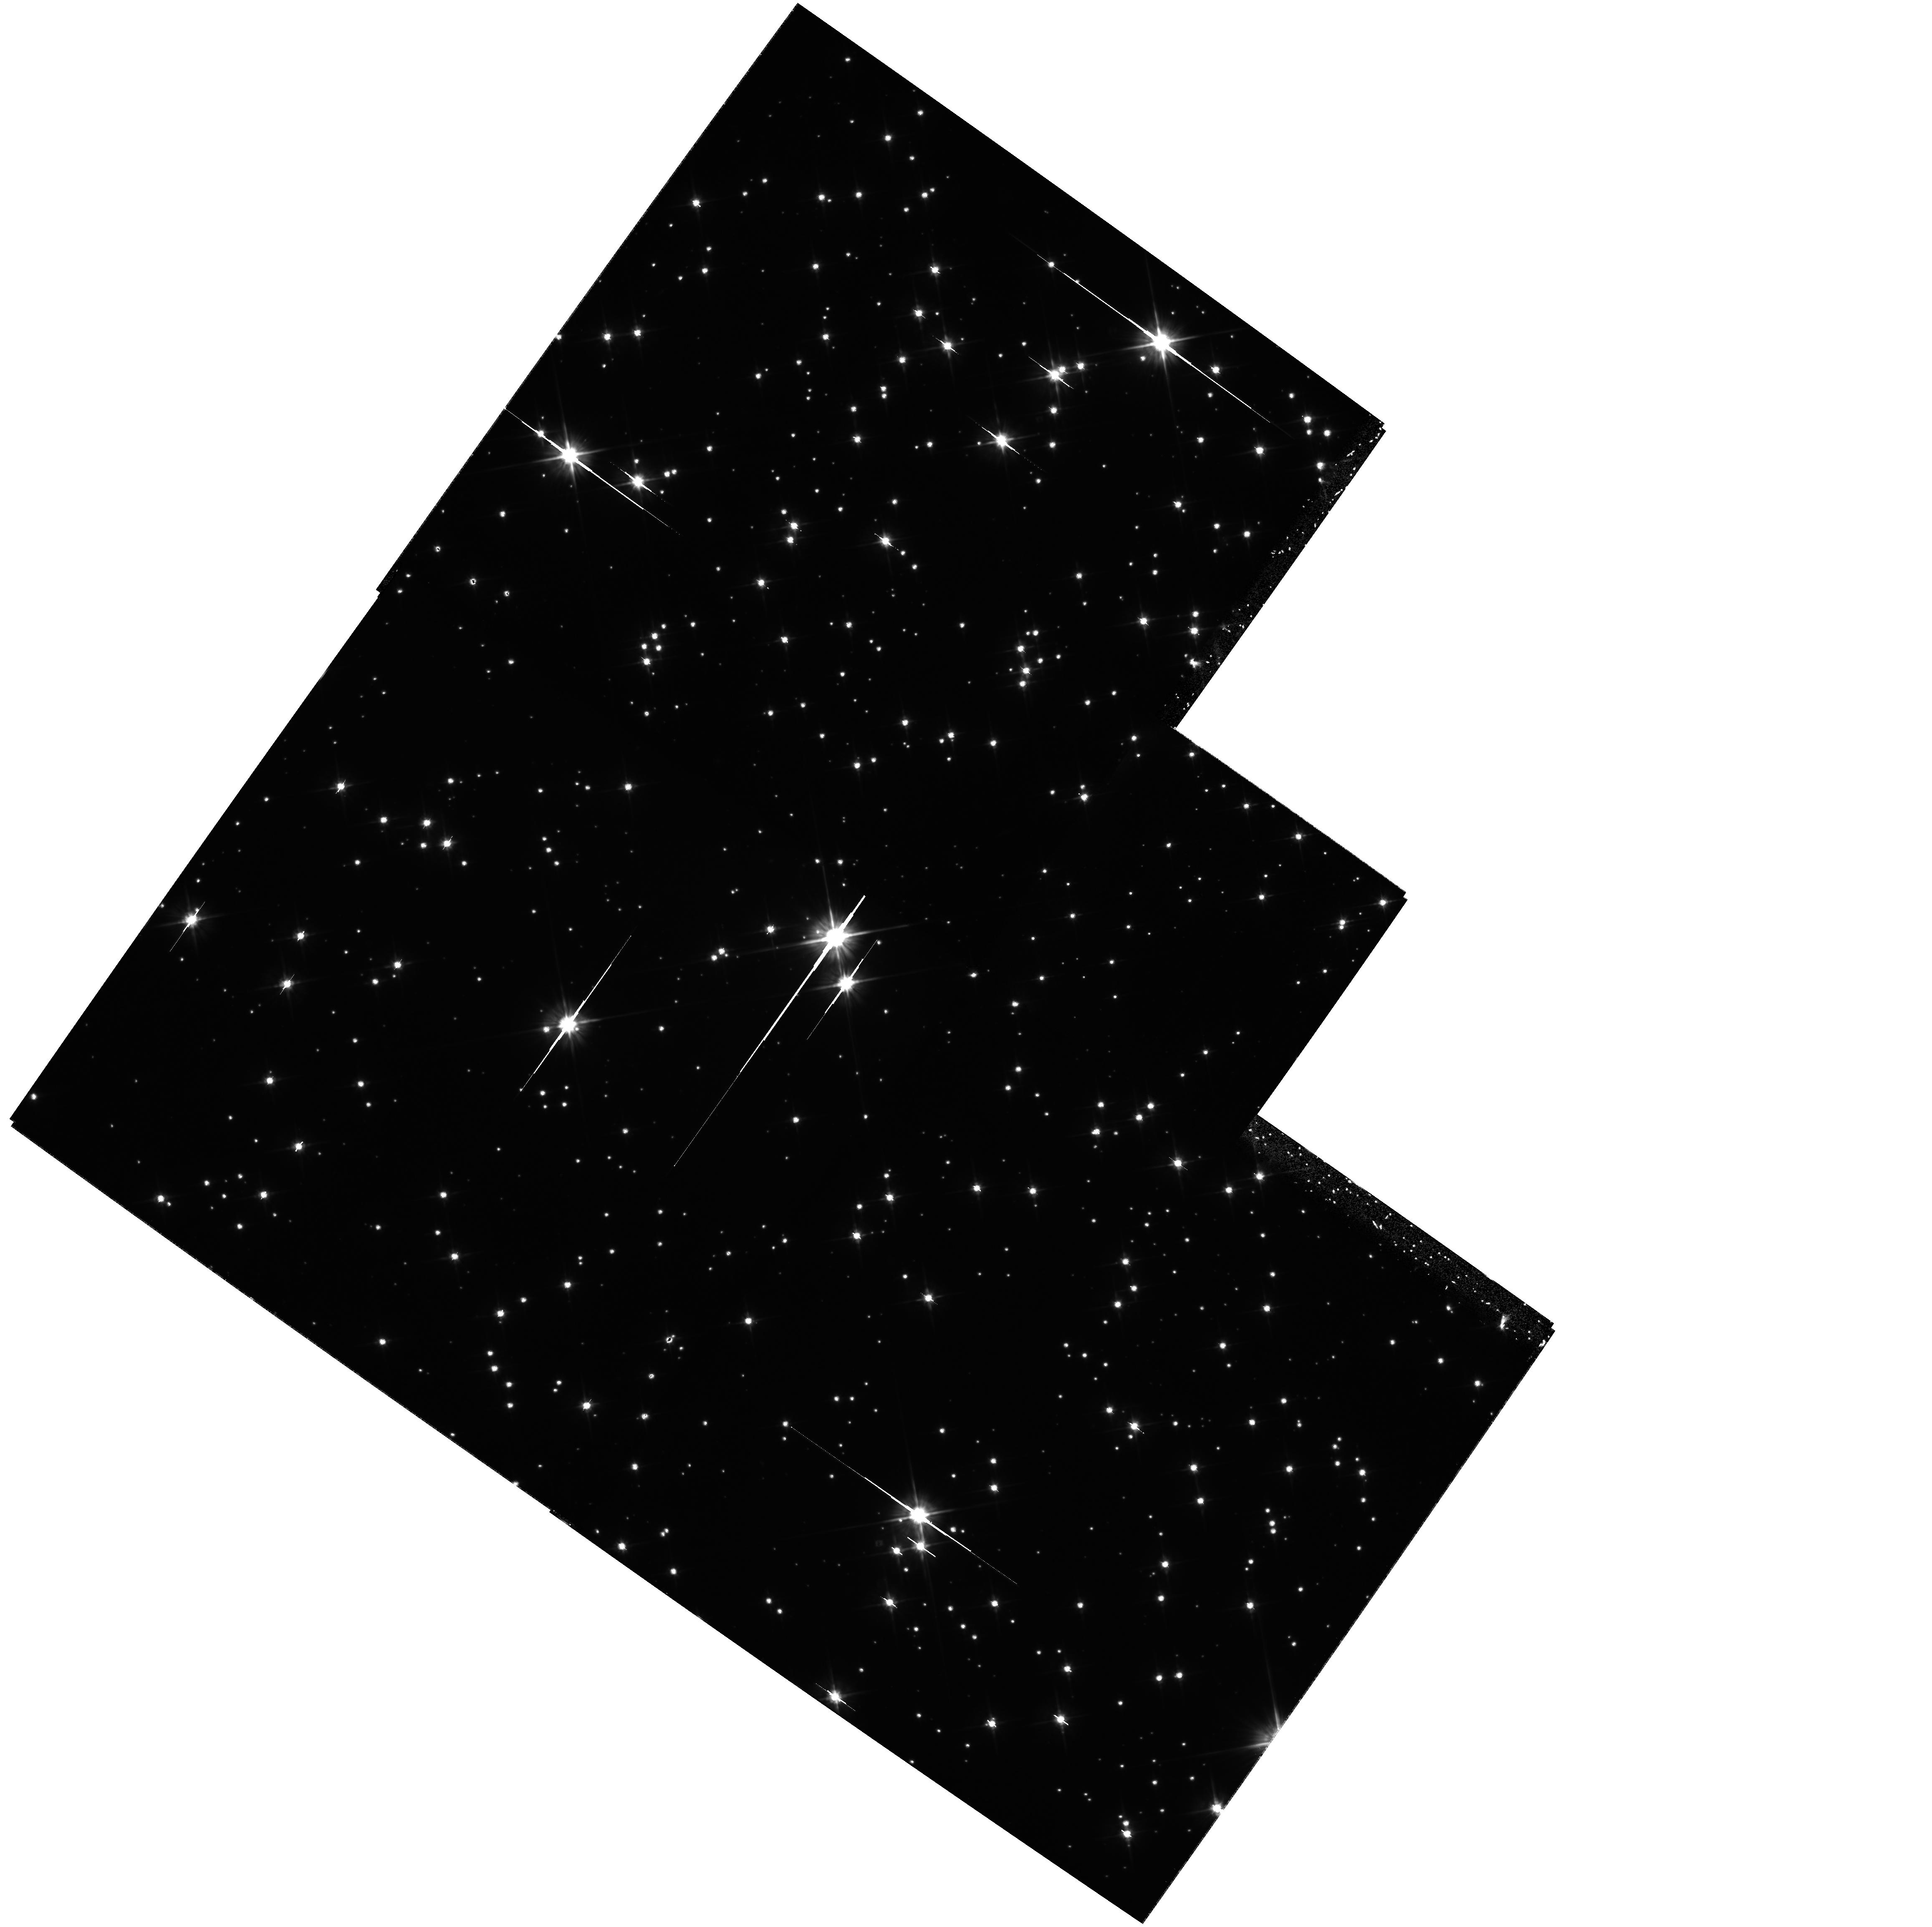
Target: M4-4-CORE-RADII. Instrument: WFPC2/PC. Filter: F606W. Exposure: 1.4 h. Observation ID: hst_8679_17_wfpc2_pc_f606w_u63f17

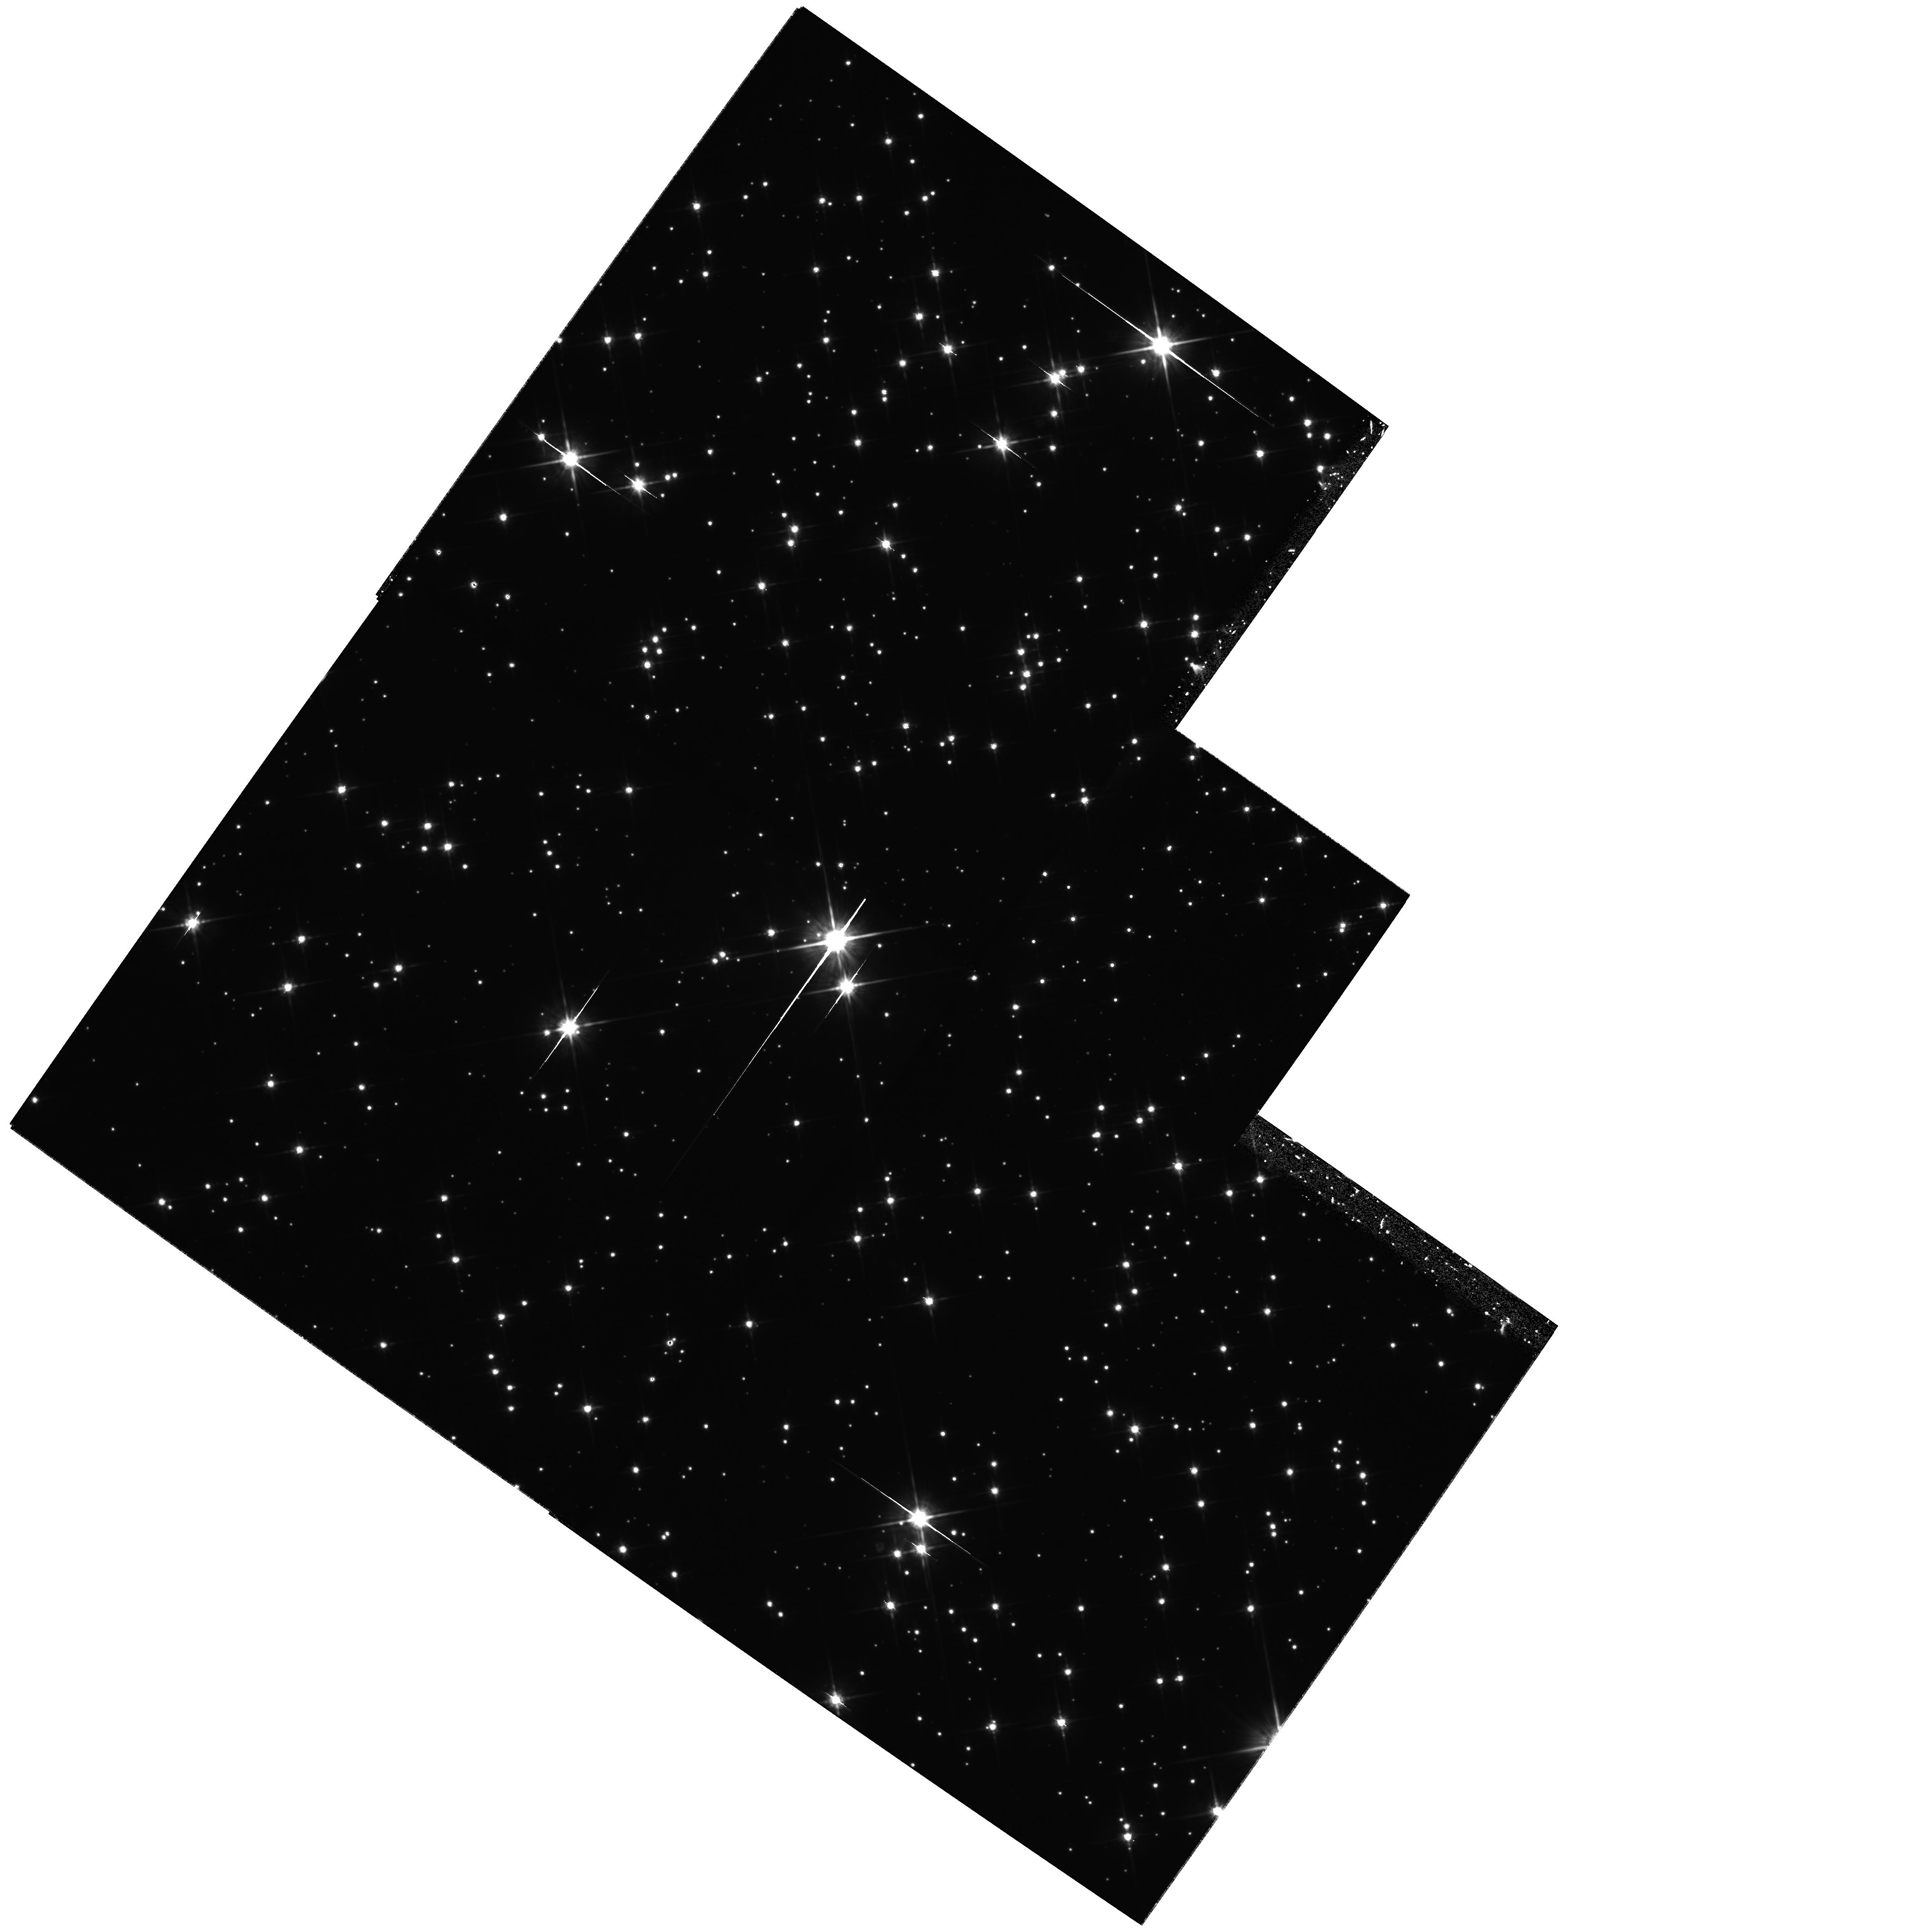
Target: M4-4-CORE-RADII. Instrument: WFPC2/PC. Filter: F814W. Exposure: 2.2 h. Observation ID: hst_8679_08_wfpc2_pc_f814w_u63f08

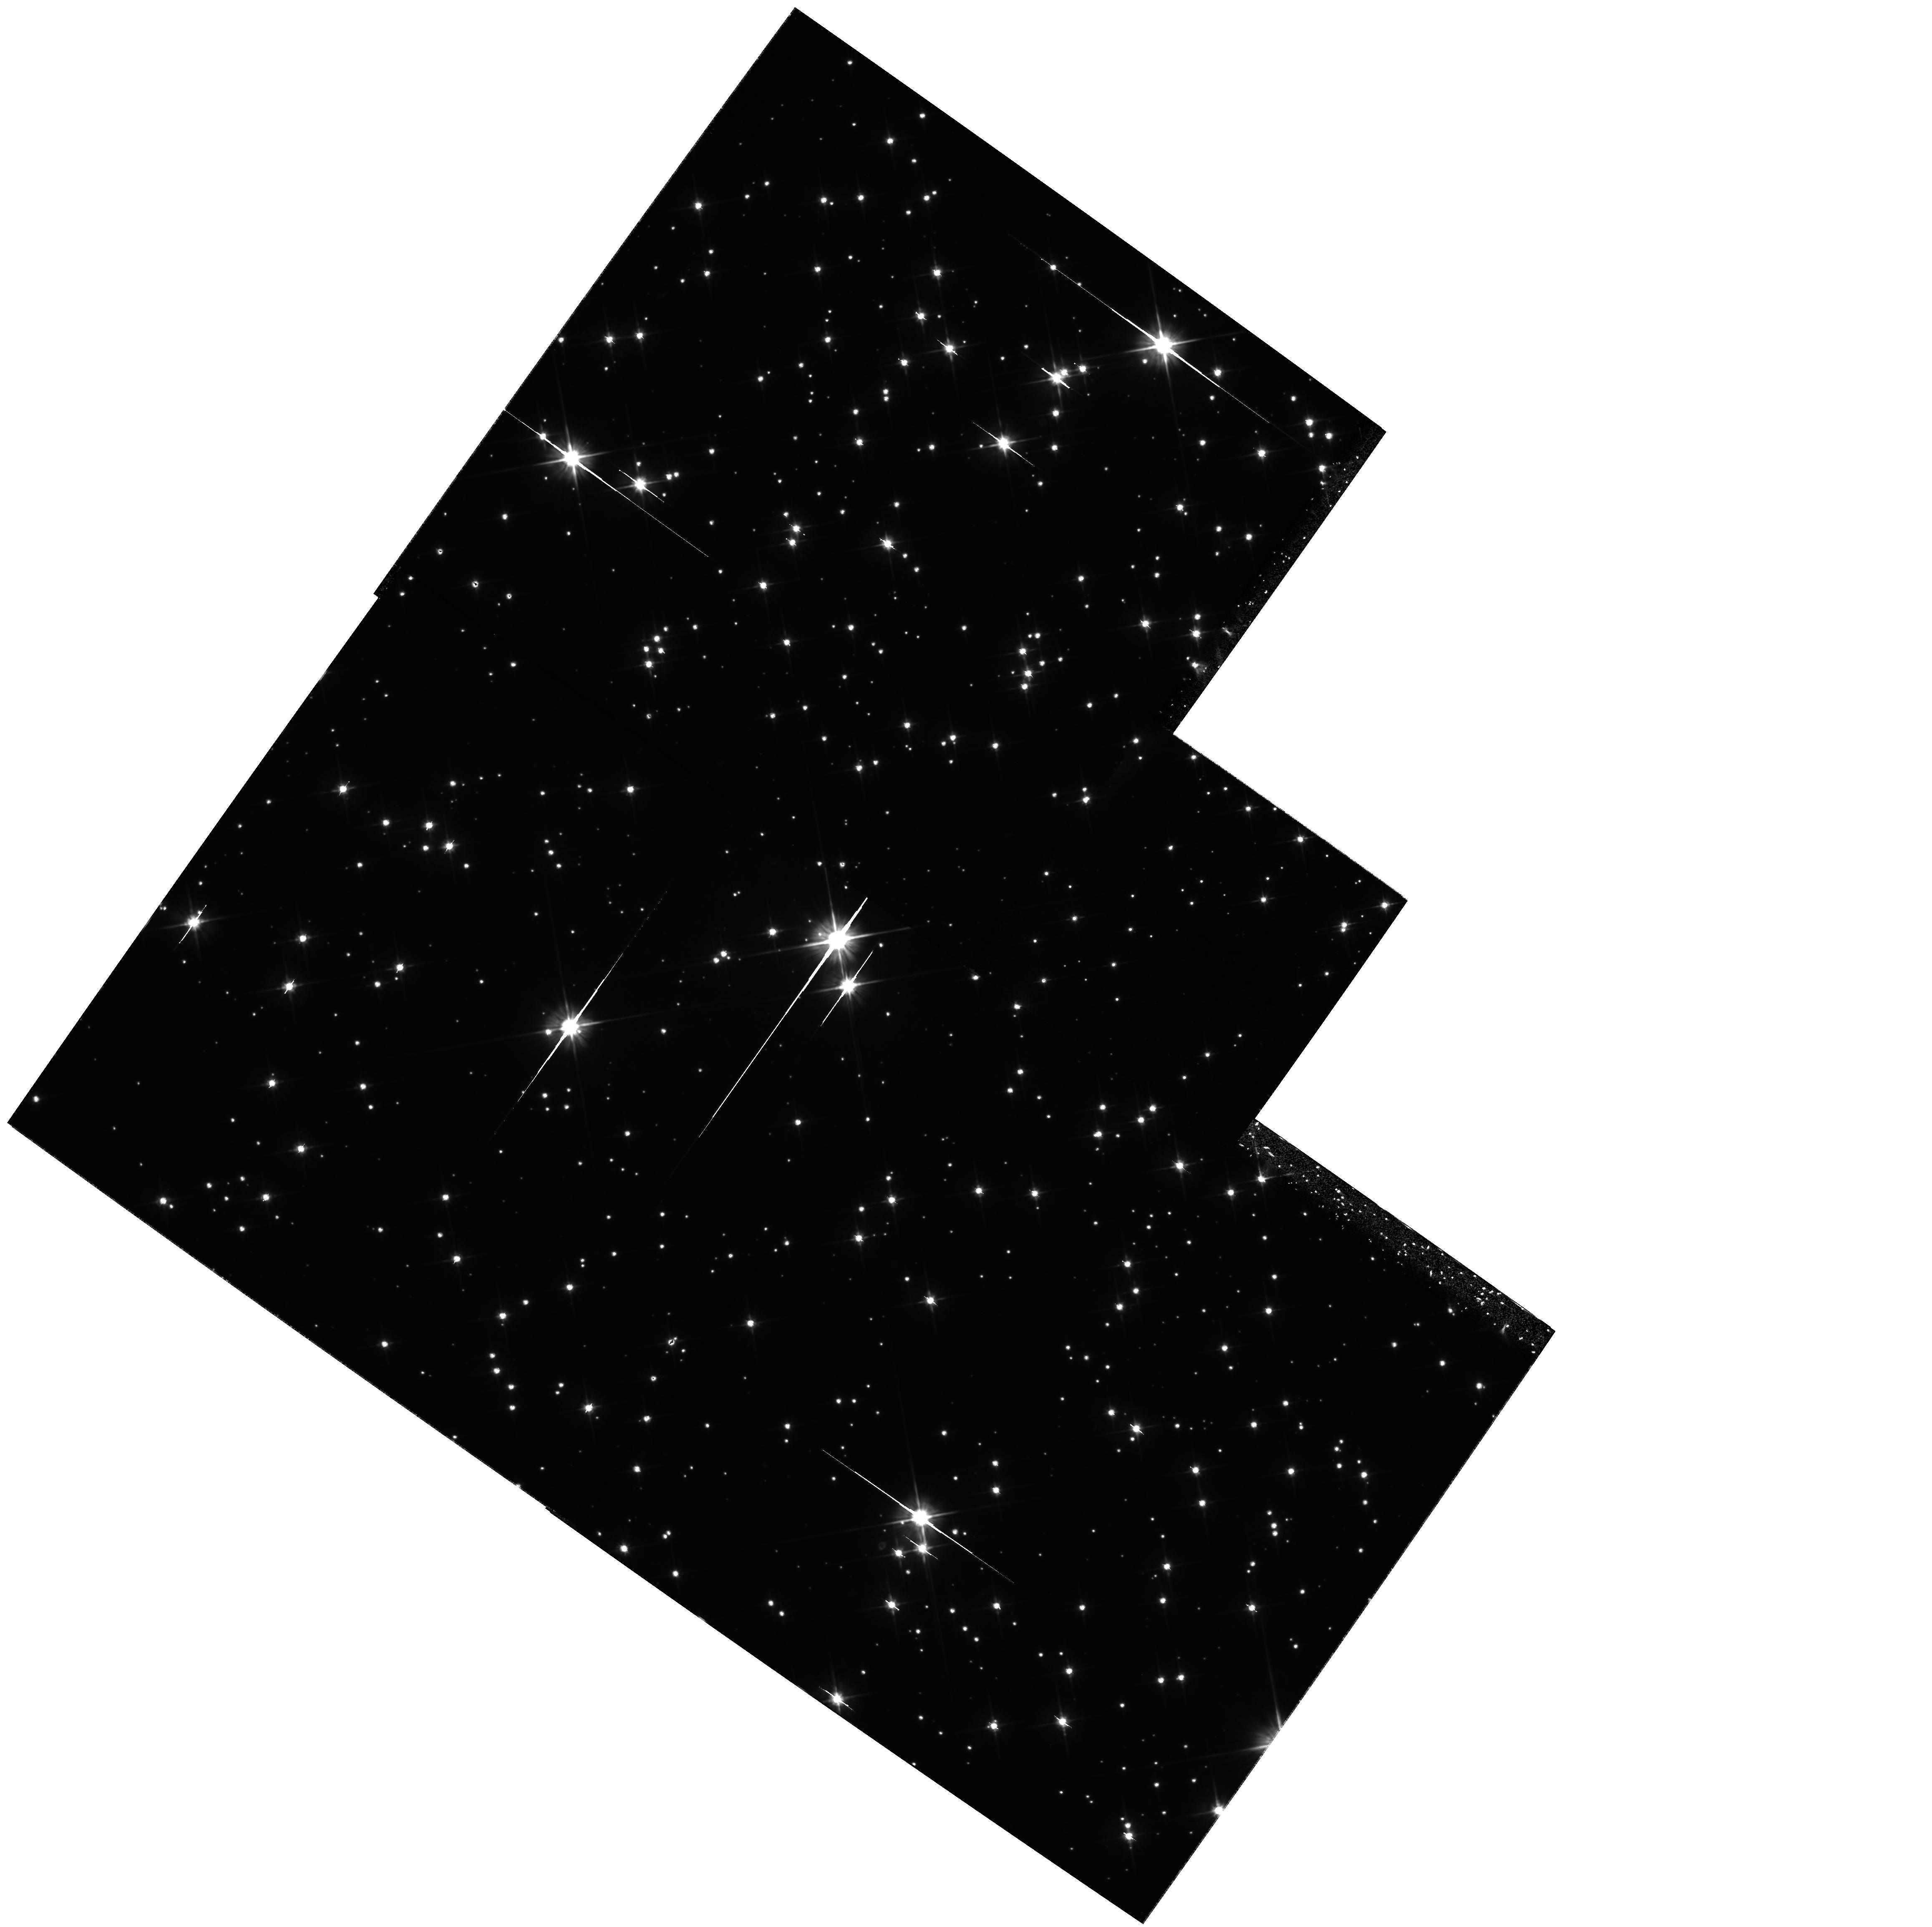
Target: M4-4-CORE-RADII. Instrument: WFPC2/PC. Filter: F606W. Exposure: 1.4 h. Observation ID: hst_8679_20_wfpc2_pc_f606w_u63f20

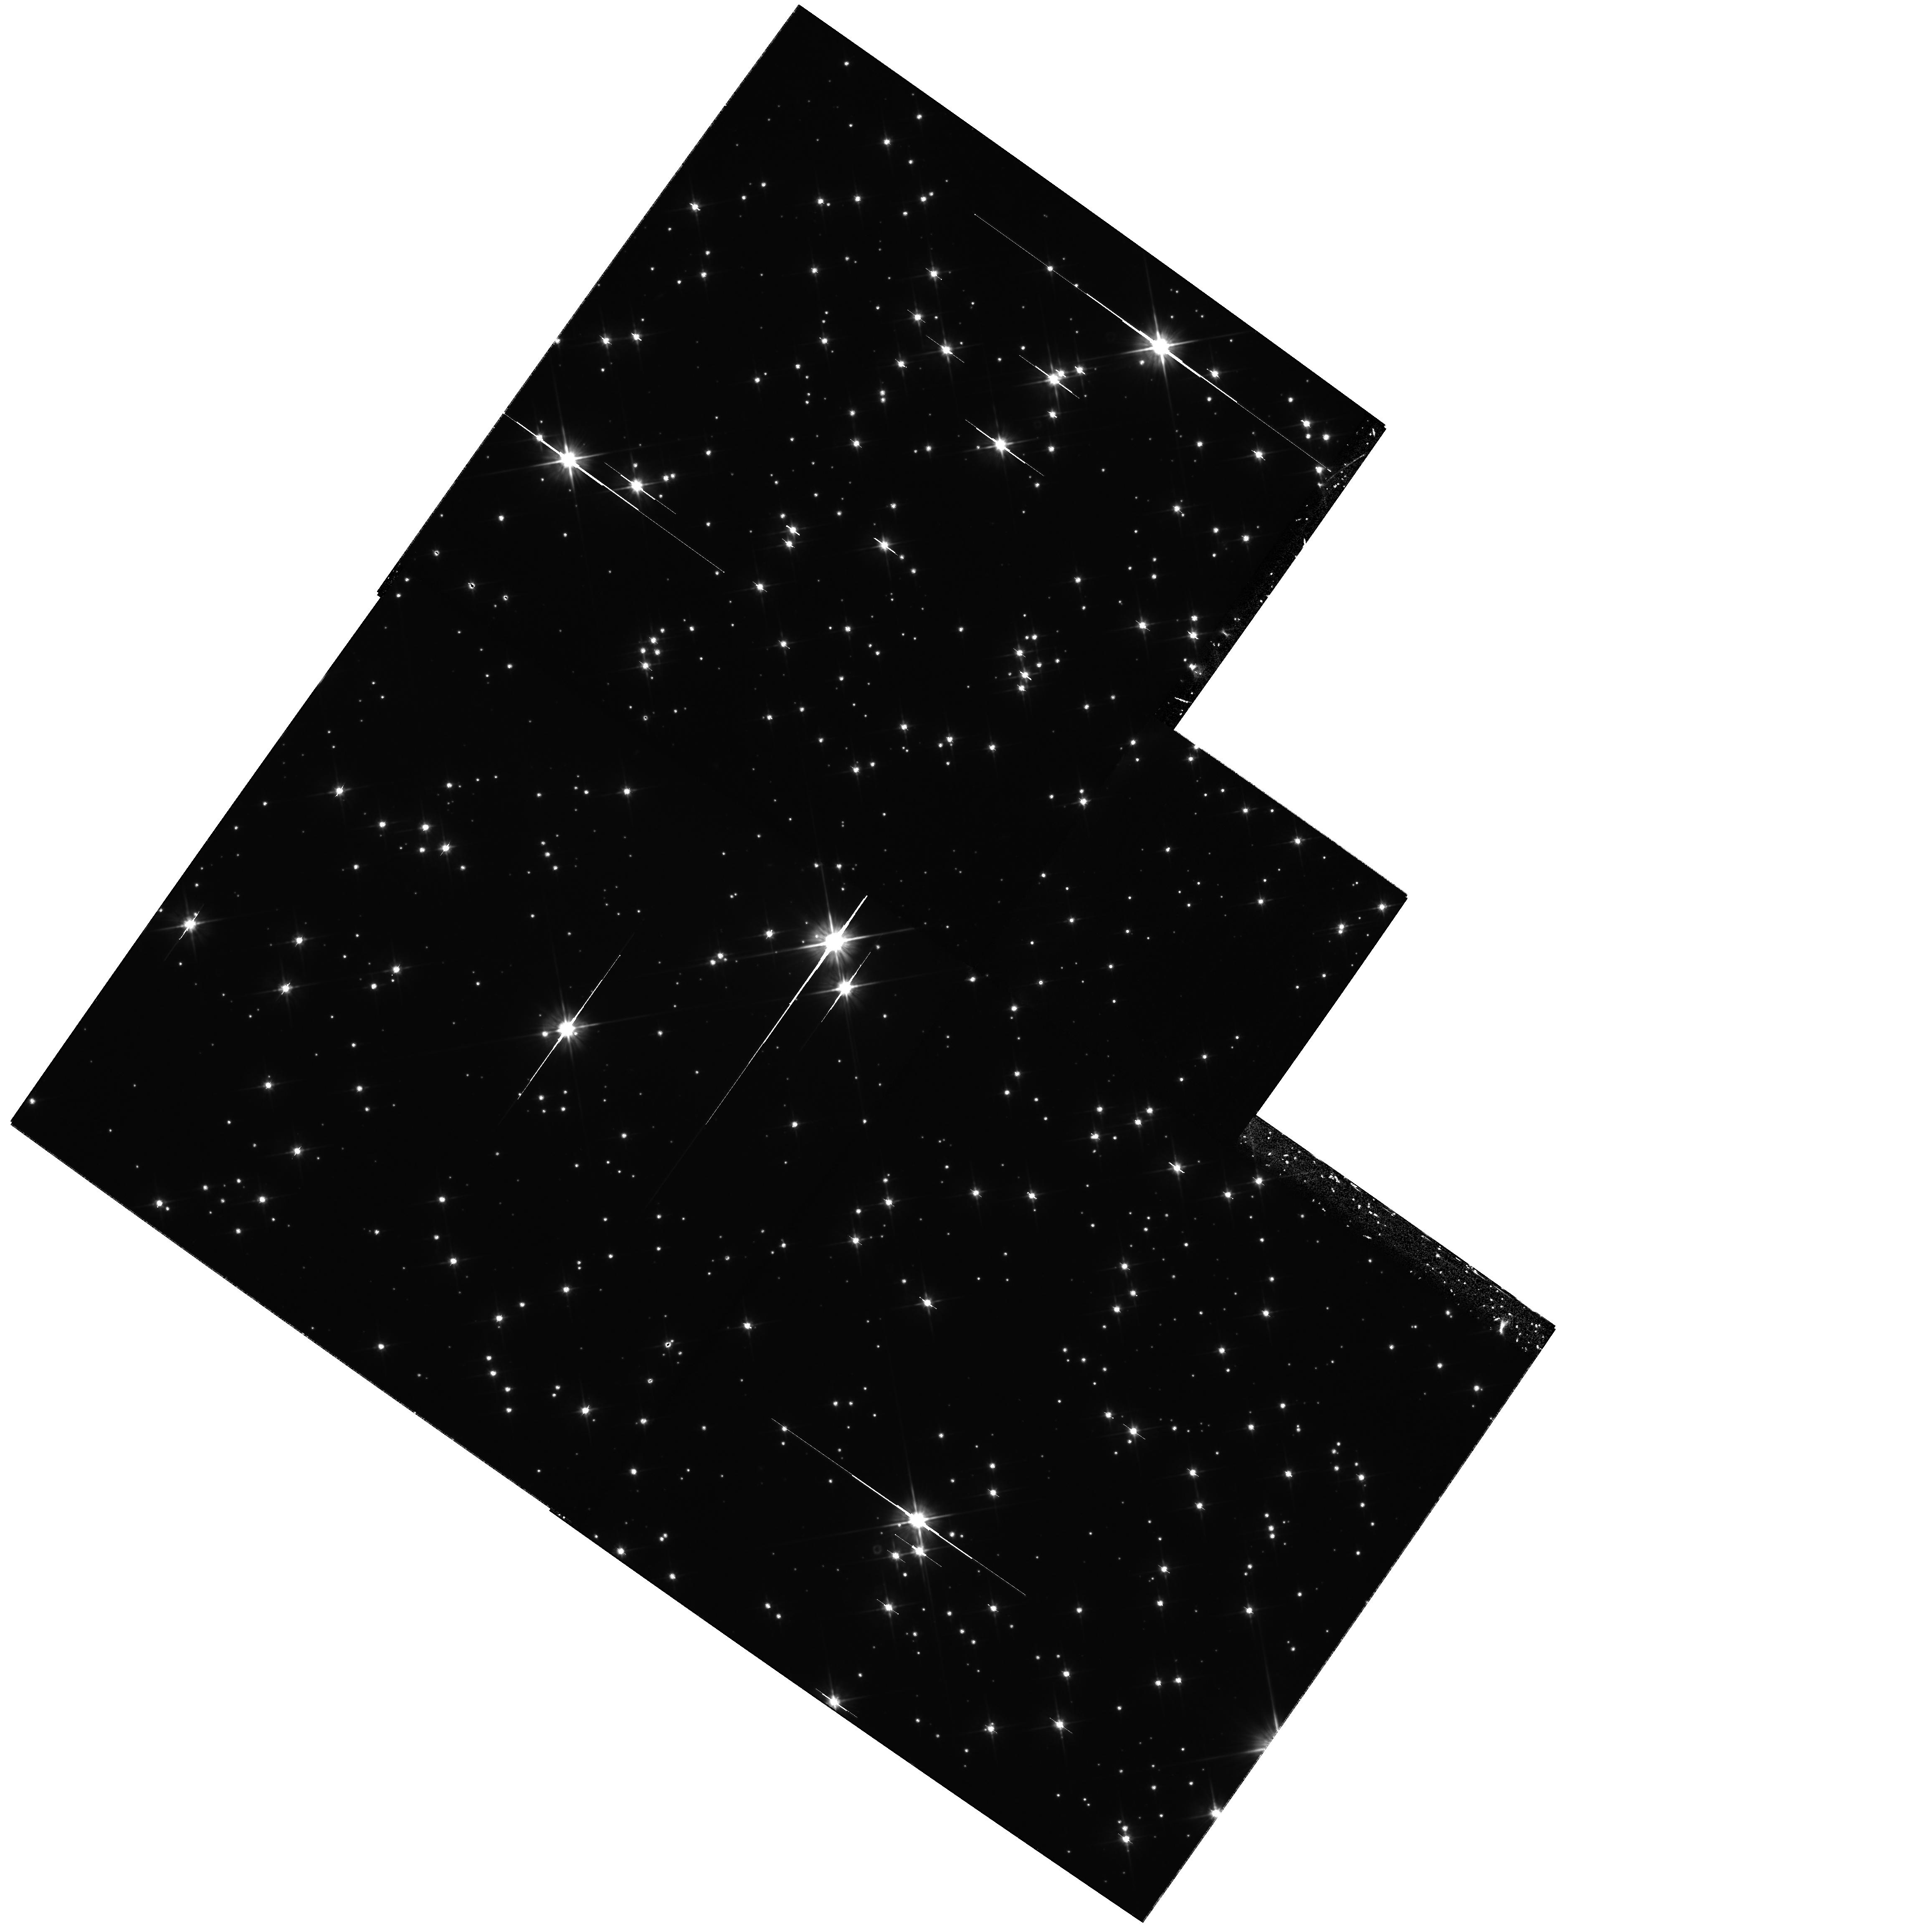
Target: M4-4-CORE-RADII. Instrument: WFPC2/PC. Filter: F606W. Exposure: 1.4 h. Observation ID: hst_8679_06_wfpc2_pc_f606w_u63f06

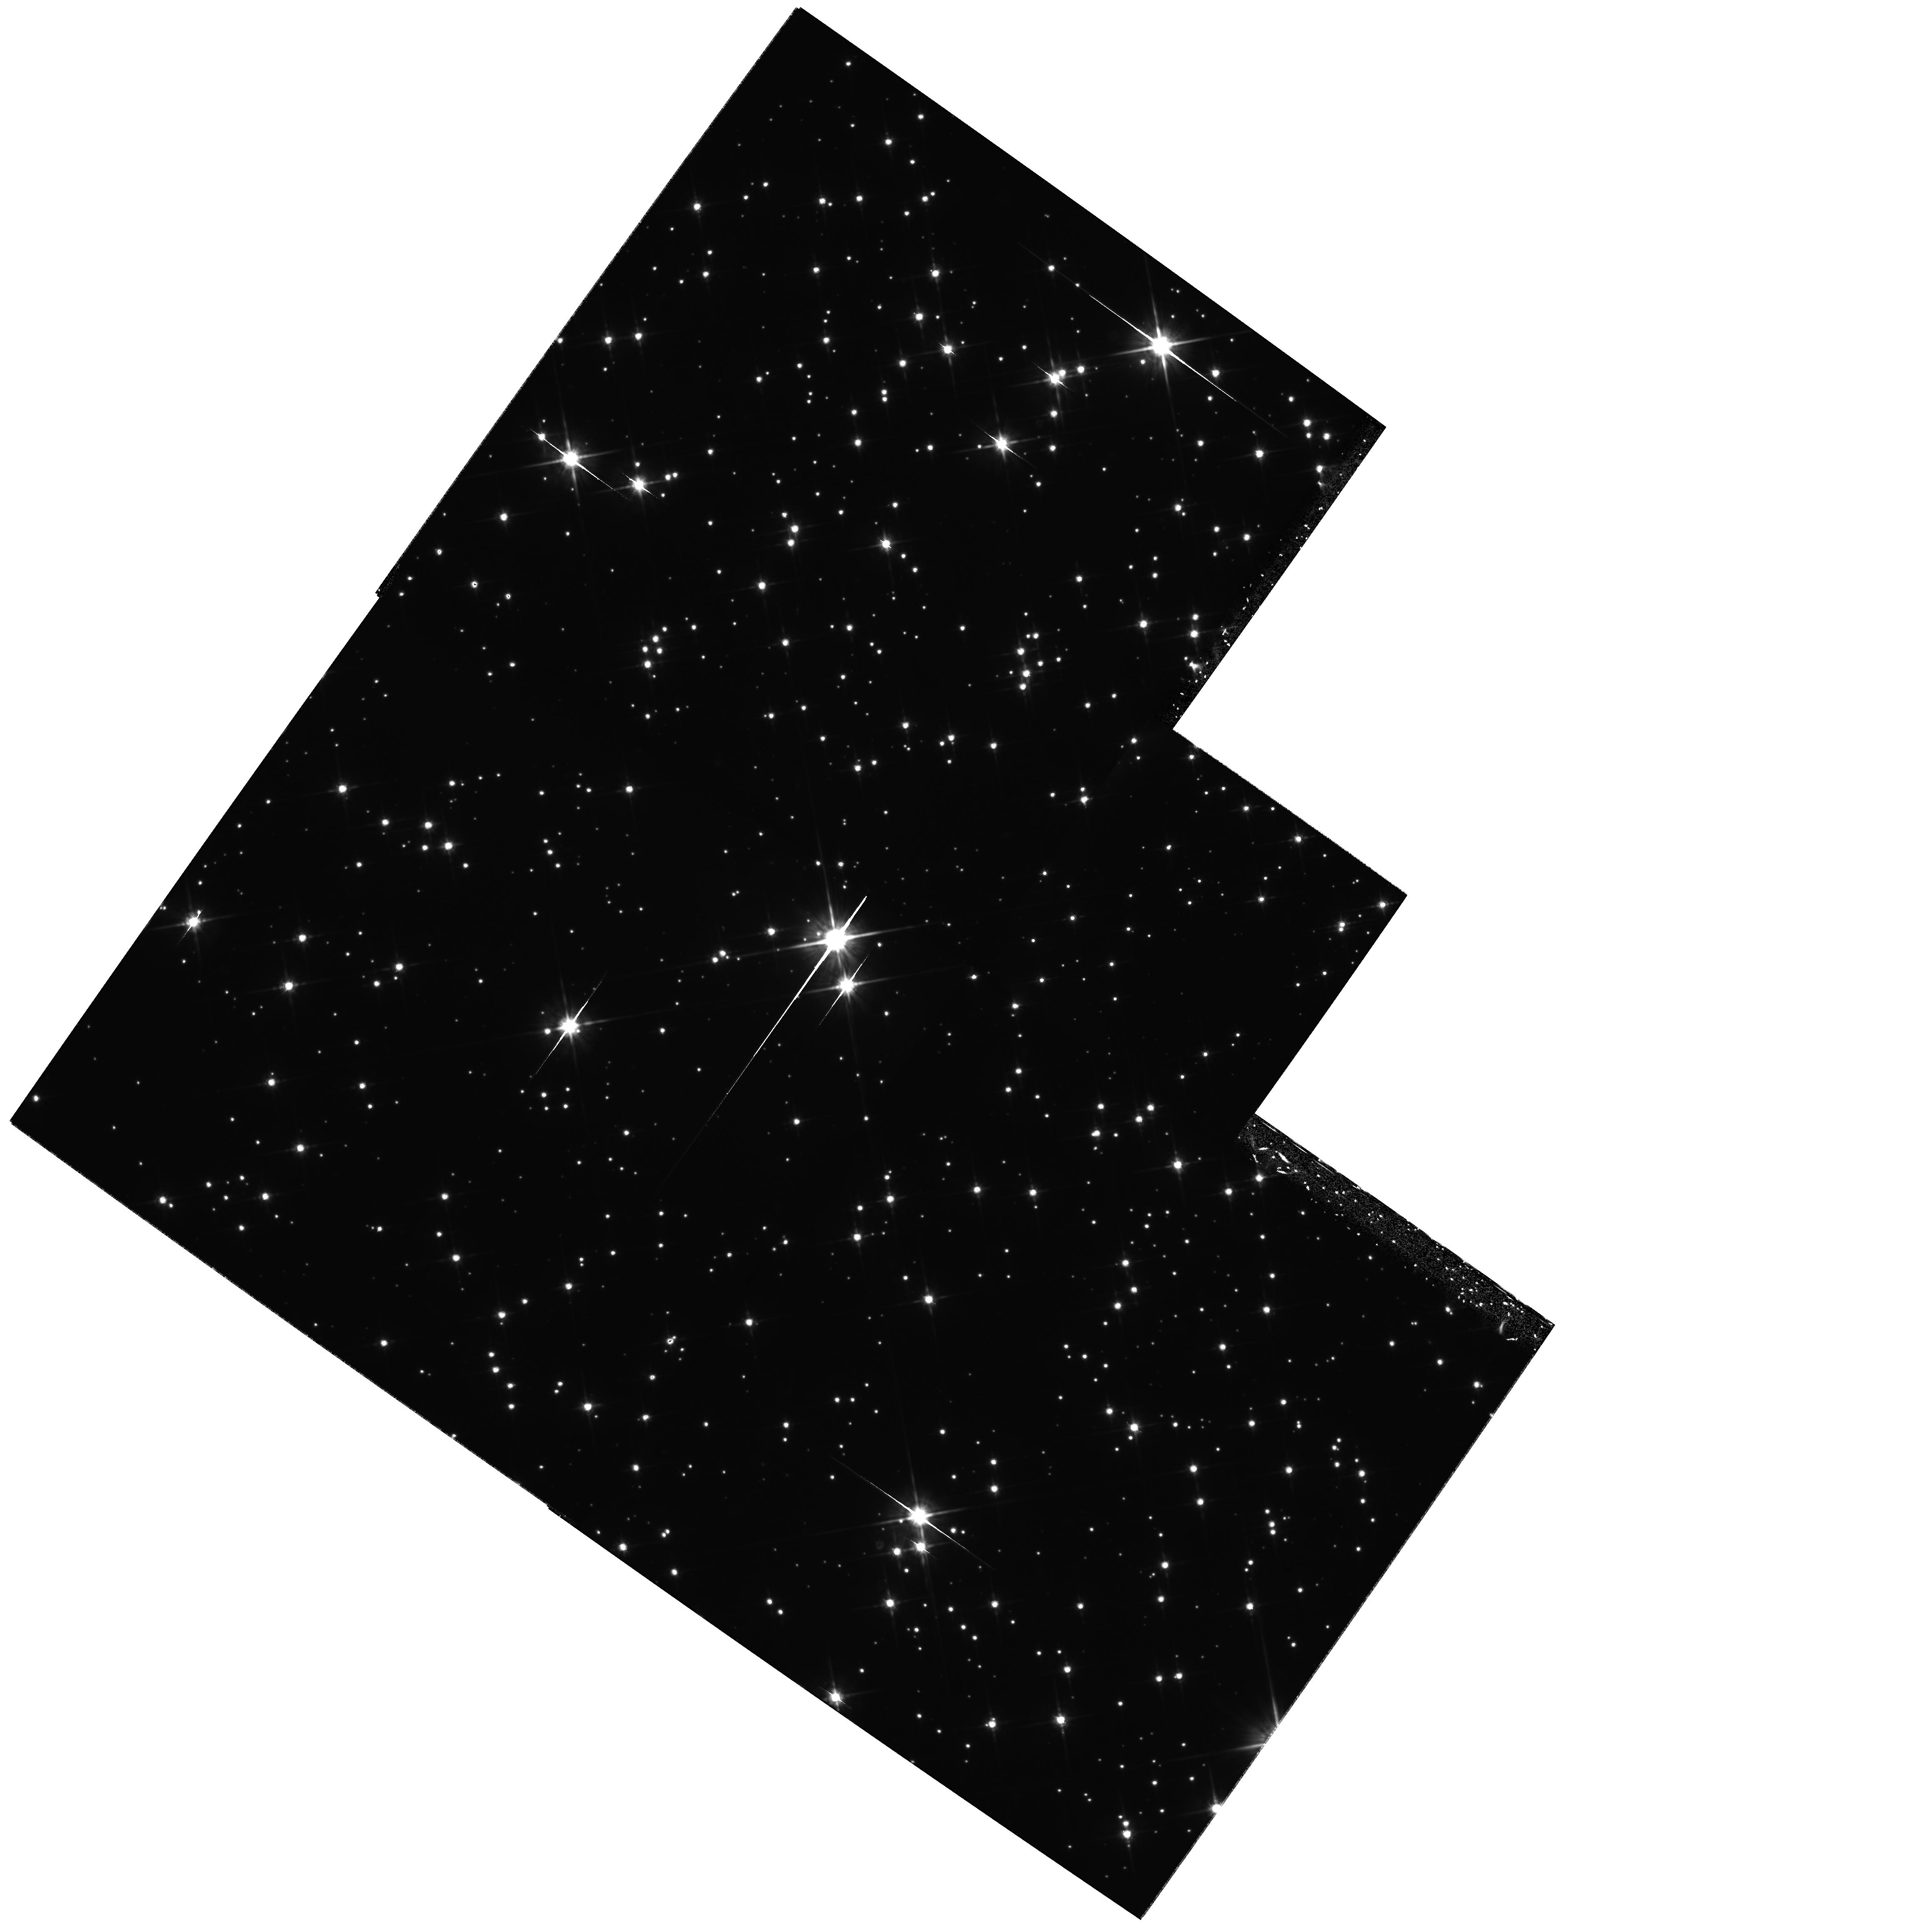
Target: M4-4-CORE-RADII. Instrument: WFPC2/PC. Filter: F814W. Exposure: 2.2 h. Observation ID: hst_8679_15_wfpc2_pc_f814w_u63f15

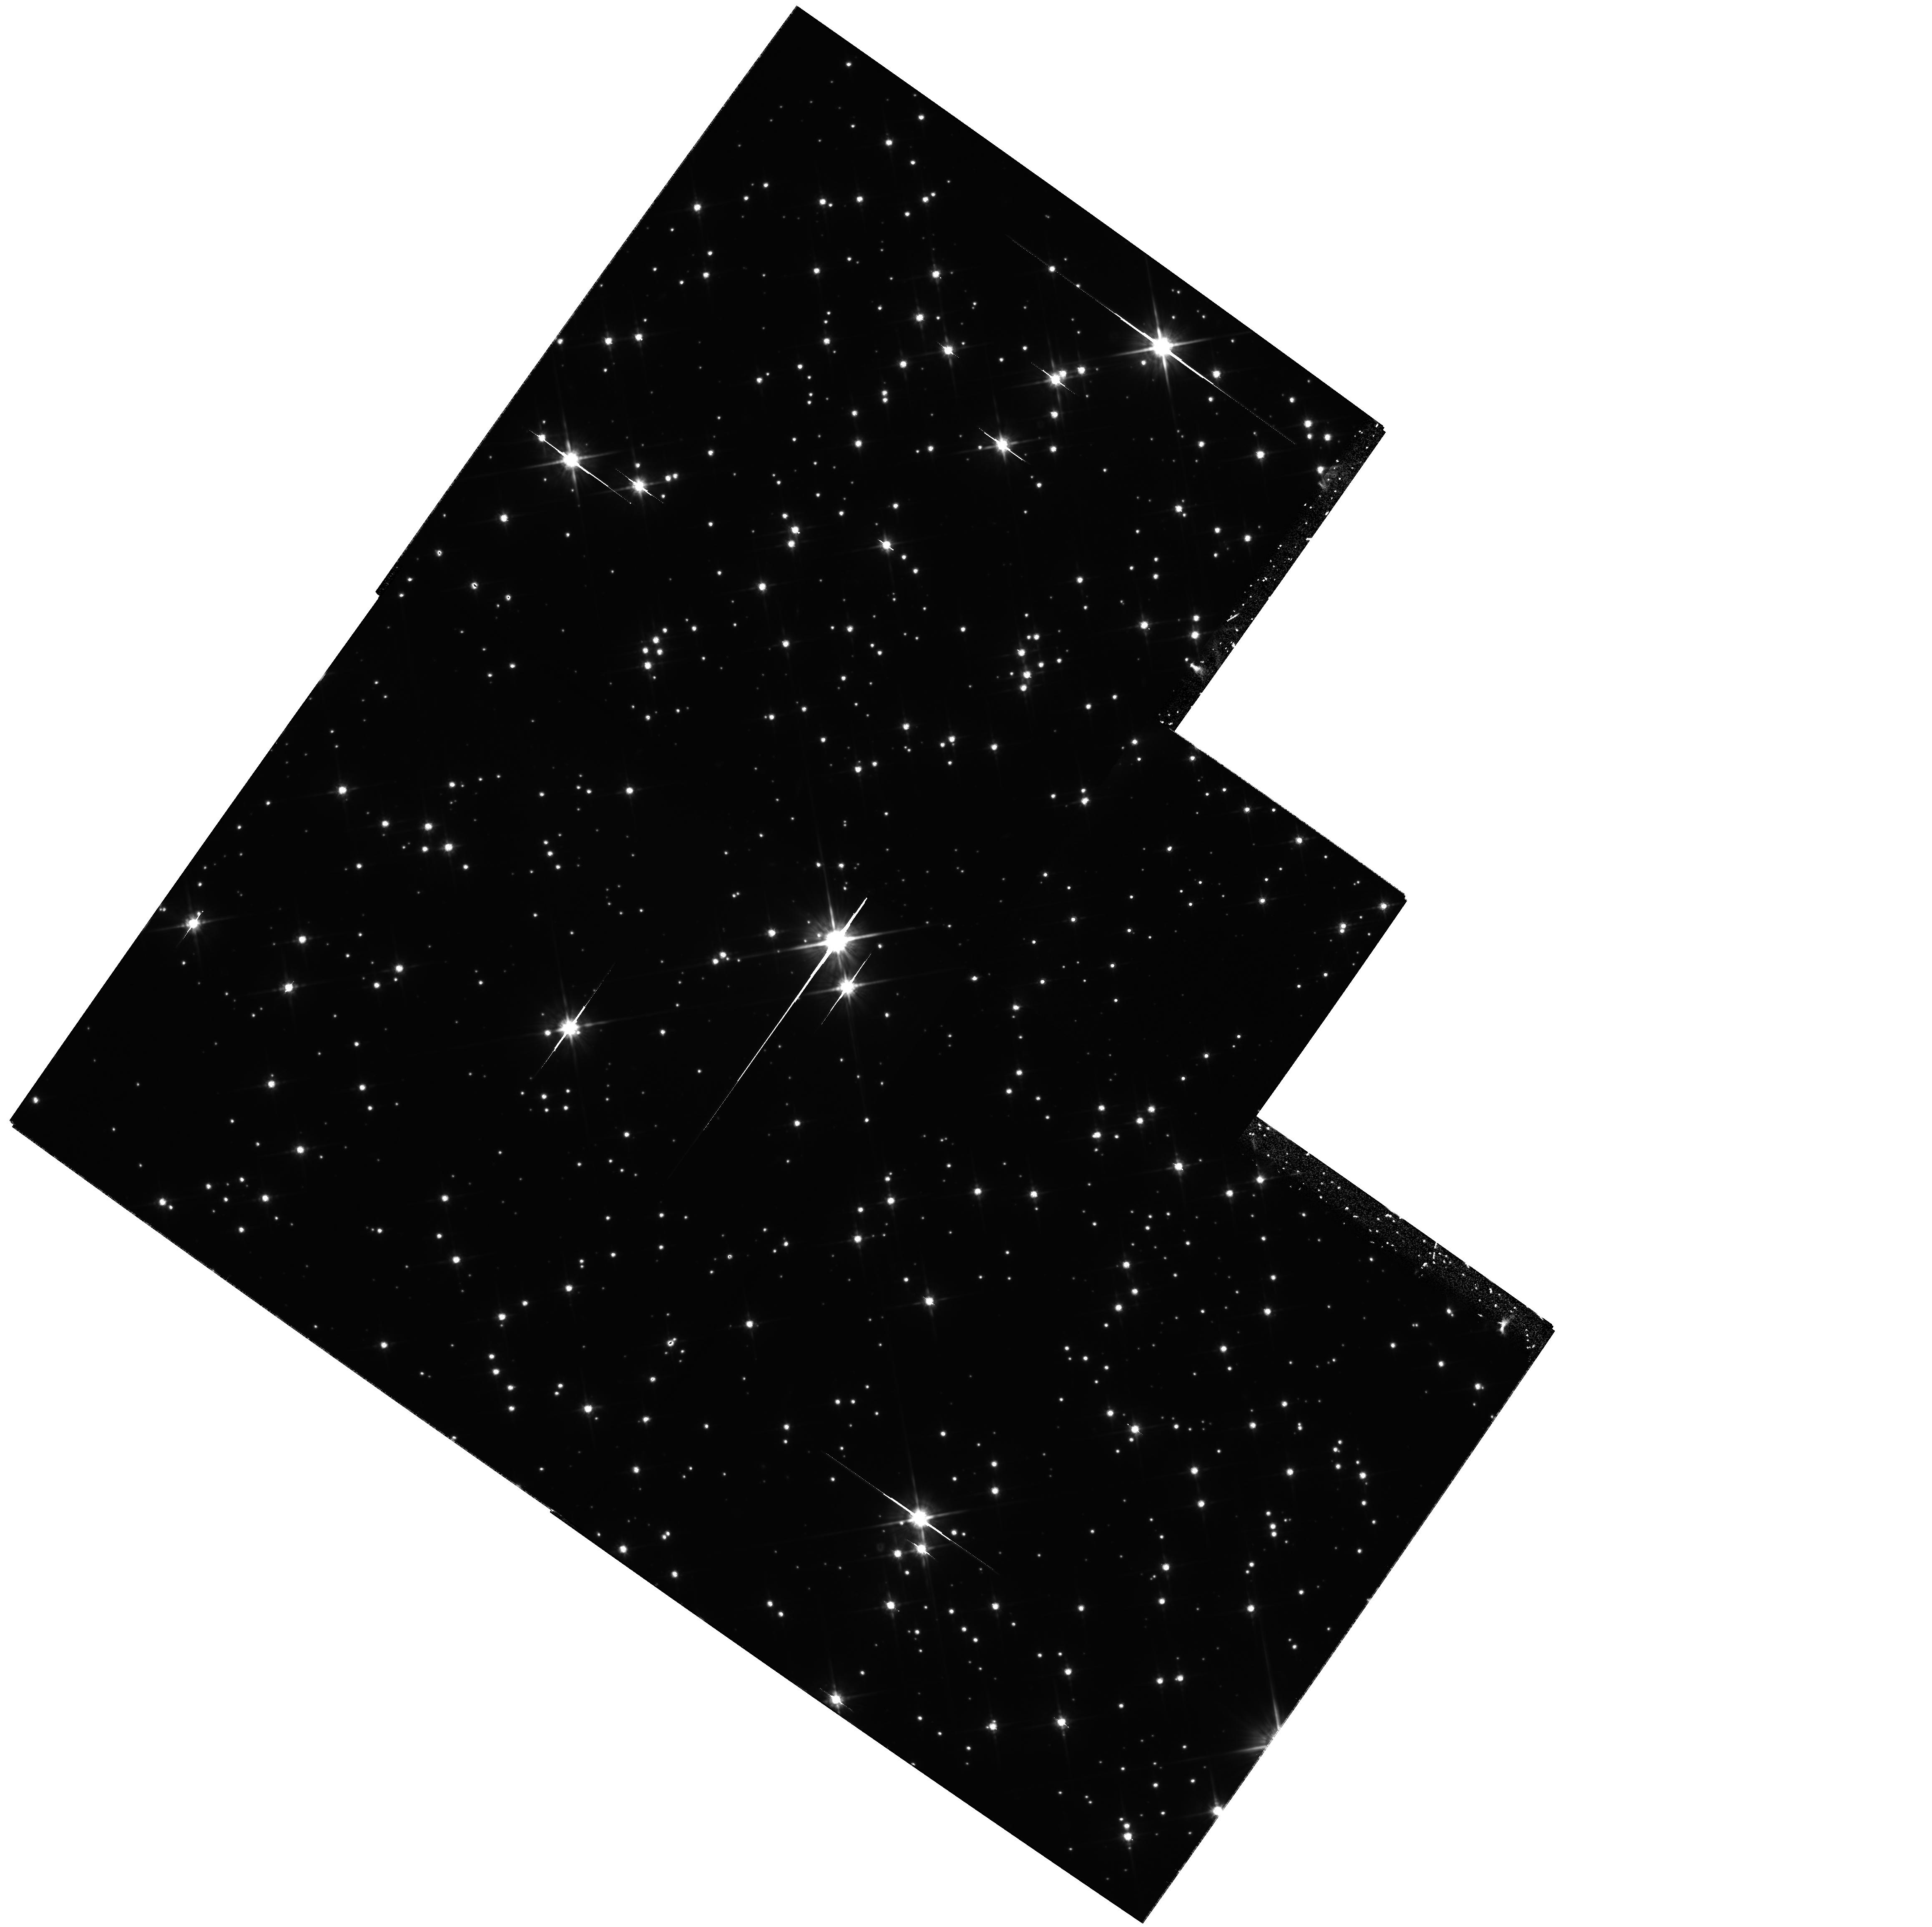
Target: M4-4-CORE-RADII. Instrument: WFPC2/PC. Filter: F814W. Exposure: 2.2 h. Observation ID: hst_8679_23_wfpc2_pc_f814w_u63f23

Constraining the Age of the Oldest Stars from the White Dwarf Cooling Sequence in M4 (PI: Richer, Harvey B.)

We propose to search for the oldest and hence coolest white dwarfs (WDs) in M4, the nearest Galactic globular cluster to the Sun. New models for cooling hydrogen white dwarfs predict that their colors should become bluer, rather than redder, with increasing age. Our goal is to test these models and at the same time constrain the age of M4. This would be the first test of globular cluster ages ever done that would not depend on the timescale to exhaust the hydrogen core of a main sequence star. New revised distance moduli and stellar evolution models now support an age of 11.5+/- 1.5 Gyr for the globular clusters. If we can reach V=30, we can solidly measure the turnover in the M4 WD luminosity function for an age of 12 Gyr, and we will get meaningful constraints on larger ages. The images will be taken in a single field of the cluster using the WFPC2 and the F606W and F814W filters. If we are successful in reaching the termination point of the WD cooling sequence in this cluster we will be able to derive an accurate estimate for the age of the cluster and, with only a mild extrapolation, for the Universe itself. Further, if it is indeed correct that the lensing objects in the various microlensing experiments in the direction of the Magellanic Clouds are old WDs, then these data will also prove to be critical in guiding the extensive searches that are now being carried out to find local examples of these MACHOs.